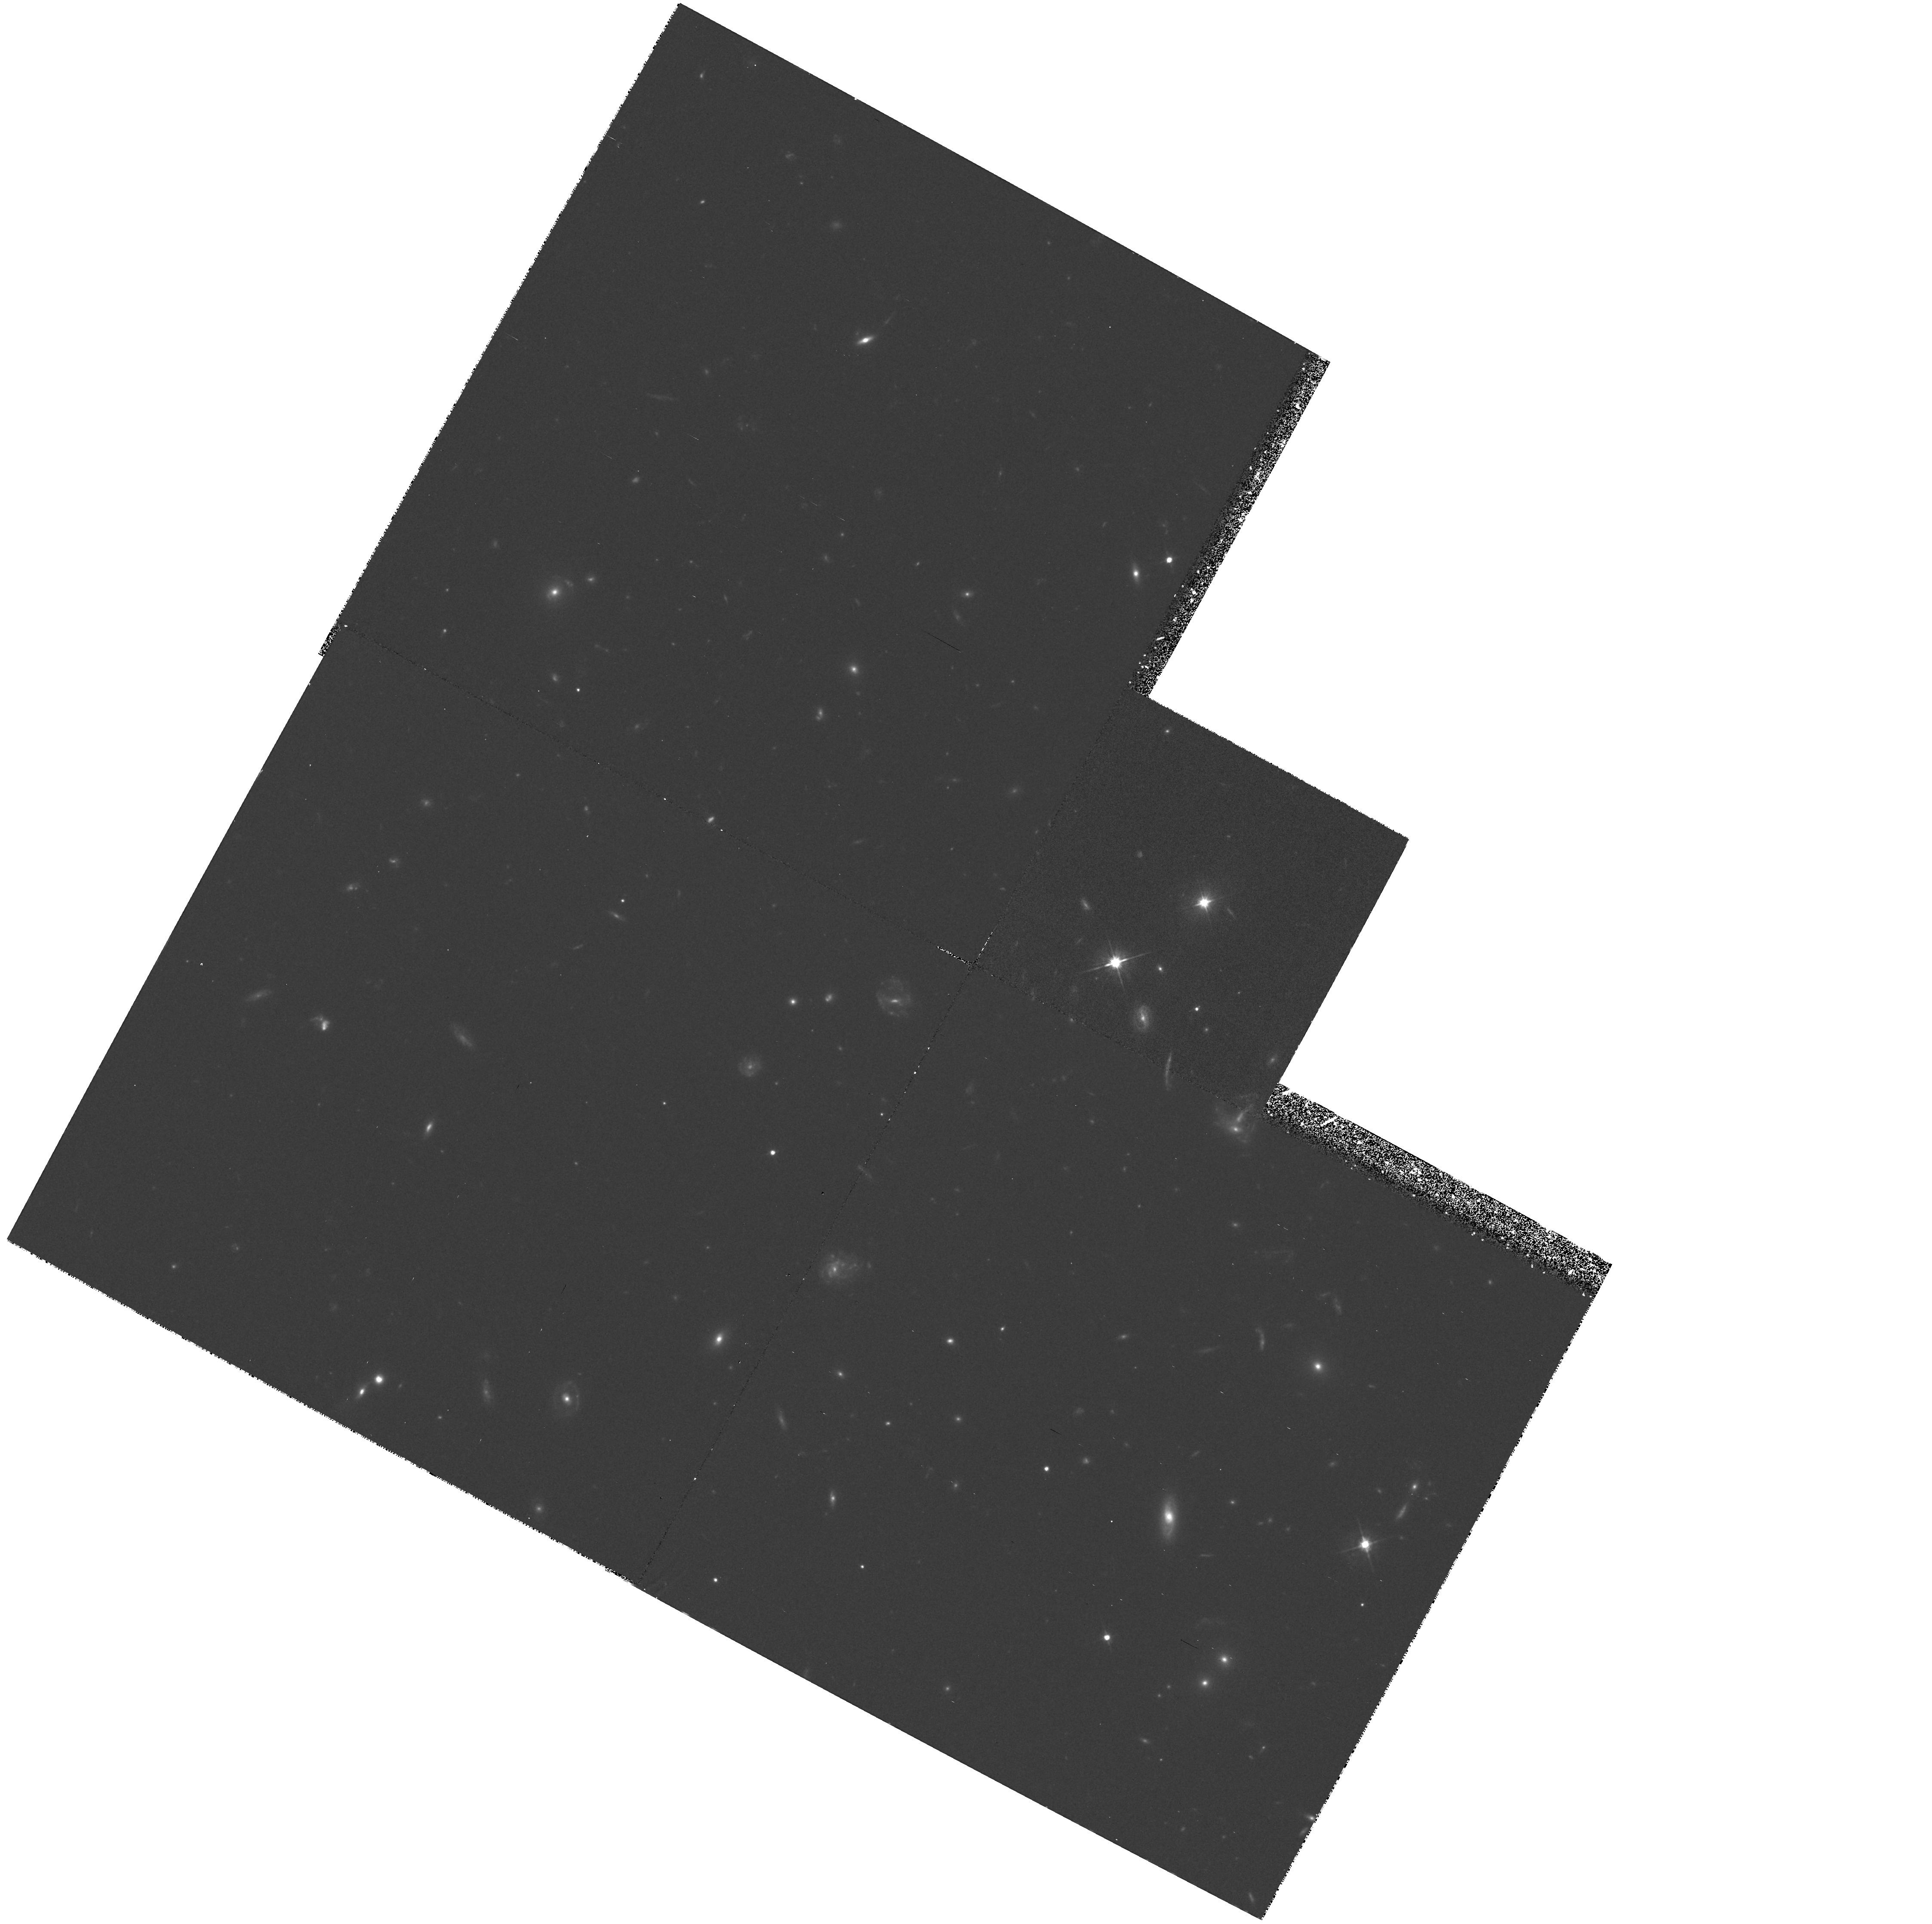
Target: 3C215
Instrument: WFPC2/PC
Filter: F555W
Exposure: 2.2 h
Observation ID: hst_5988_01_wfpc2_pc_f555w_u30h01

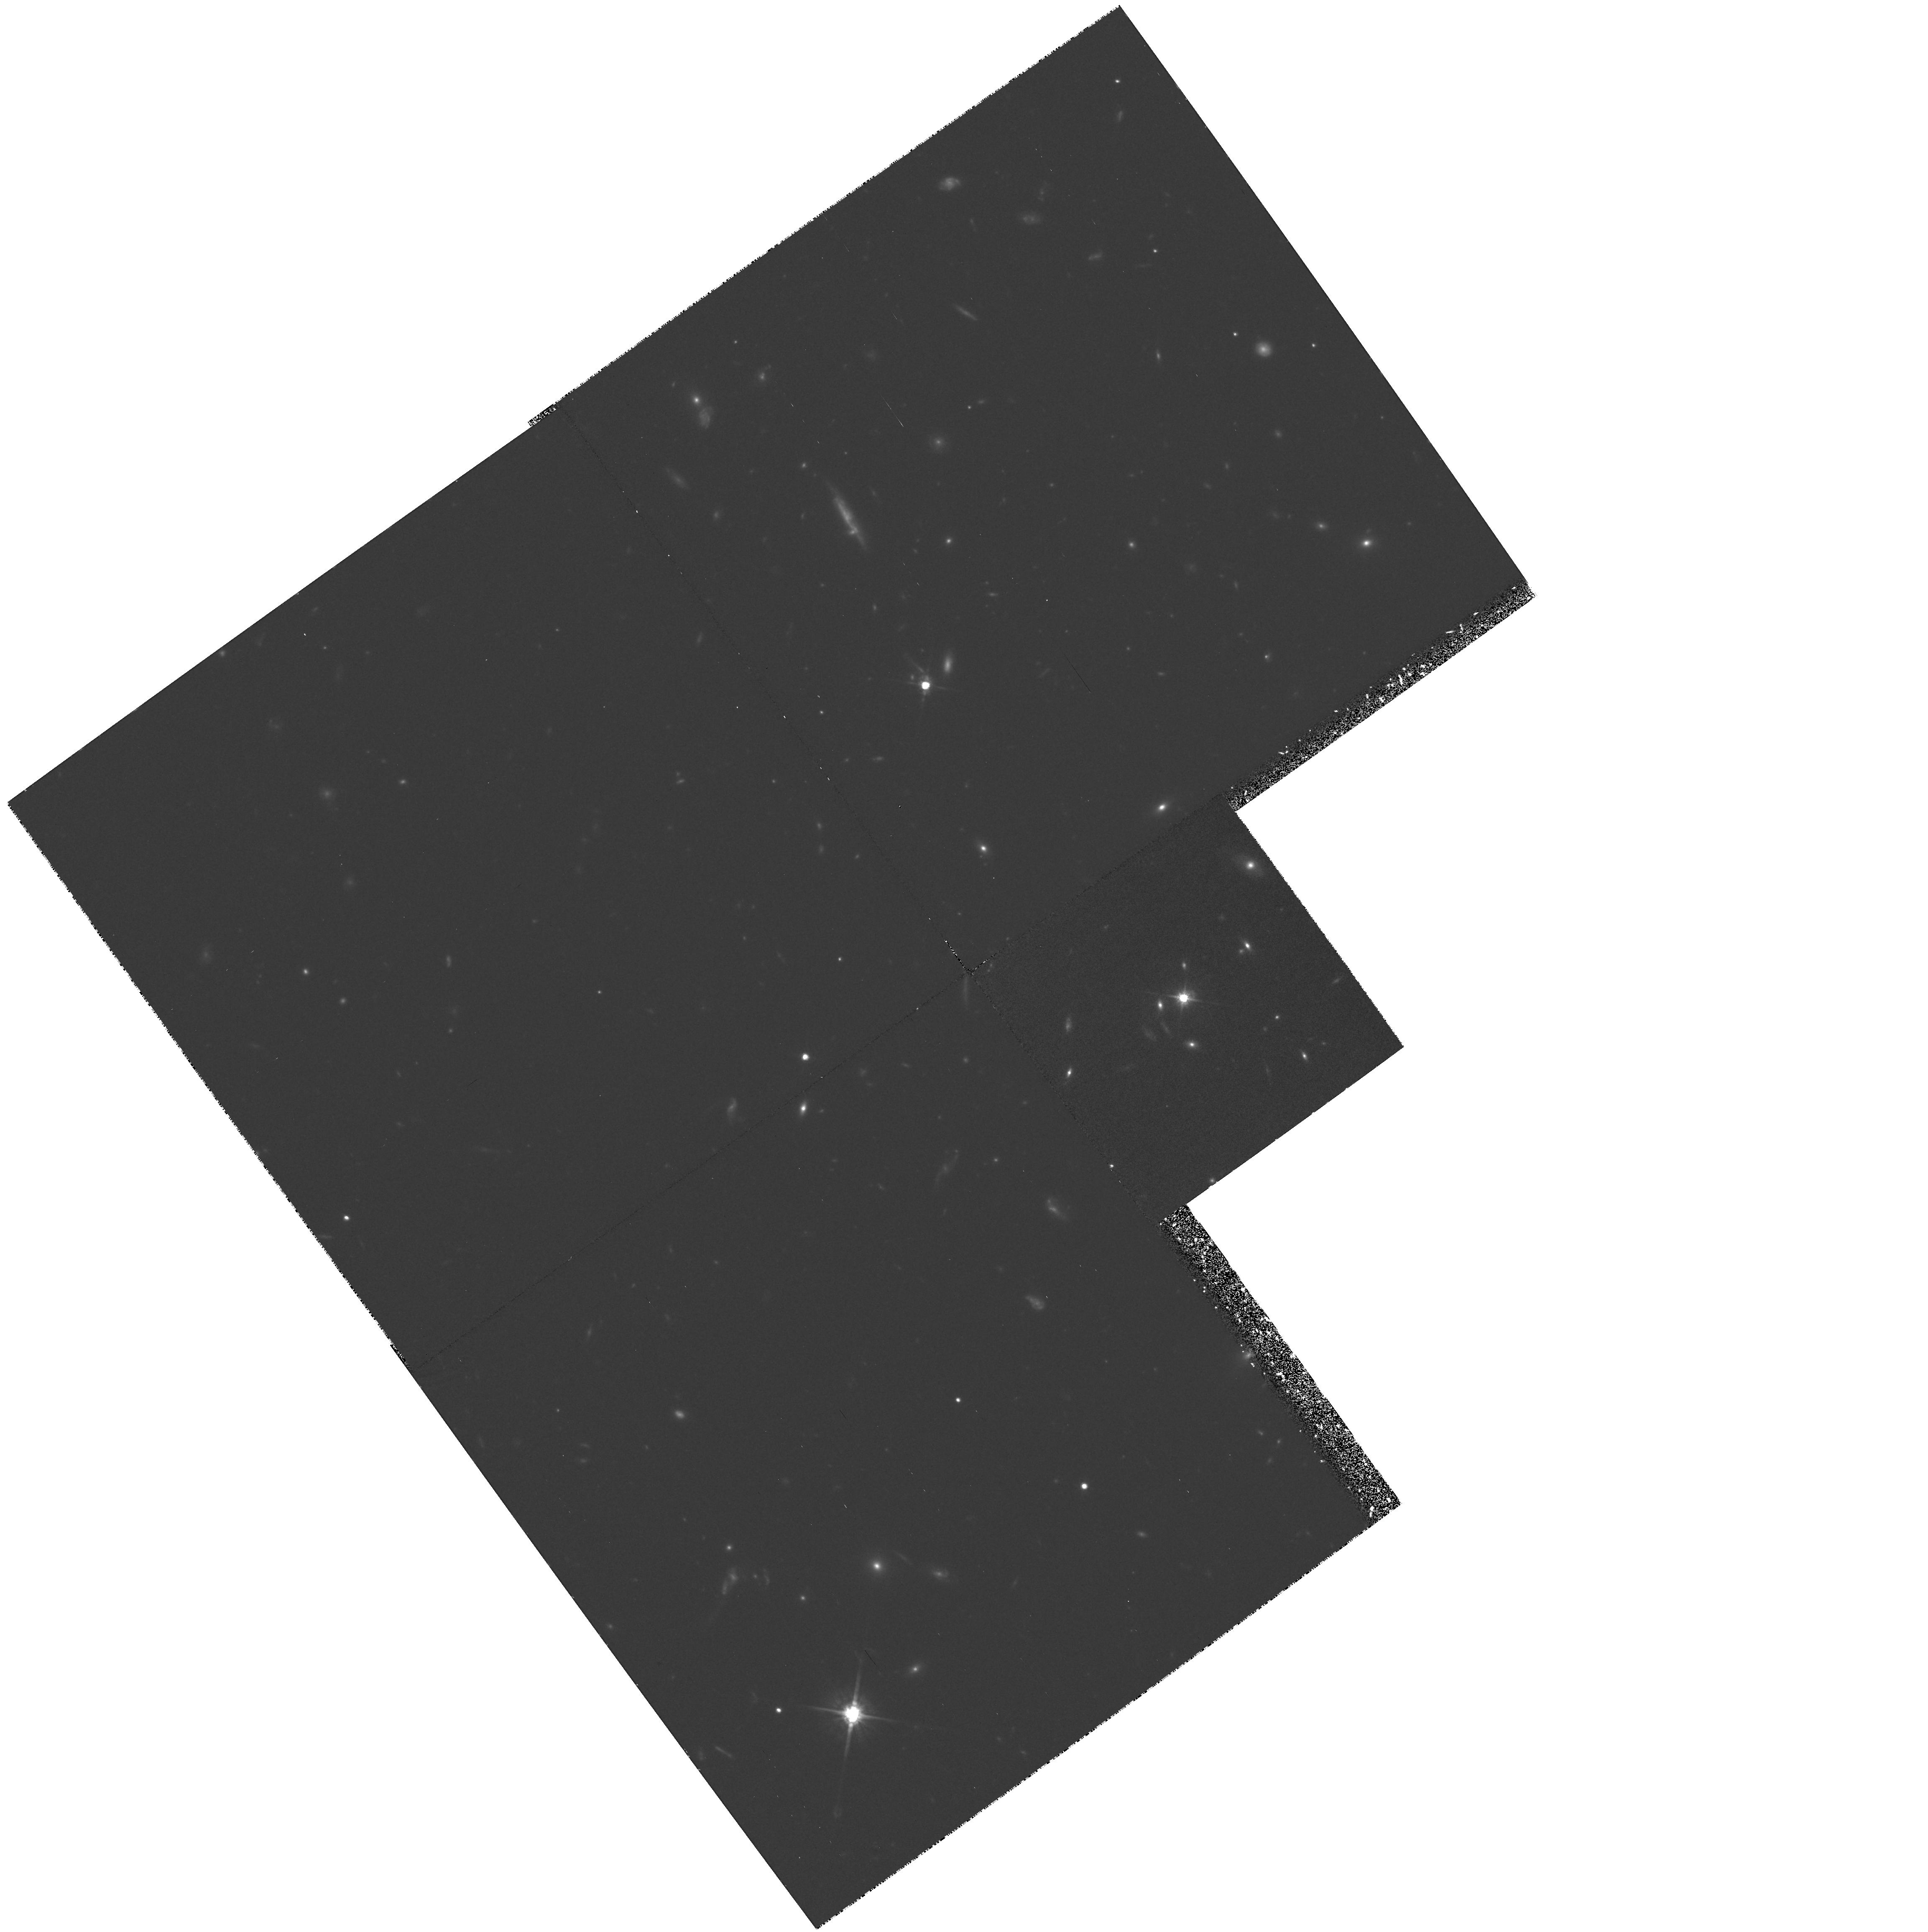
Target: 3C281
Instrument: WFPC2/PC
Filter: F814W
Exposure: 2.1 h
Observation ID: hst_5988_03_wfpc2_pc_f814w_u30h03

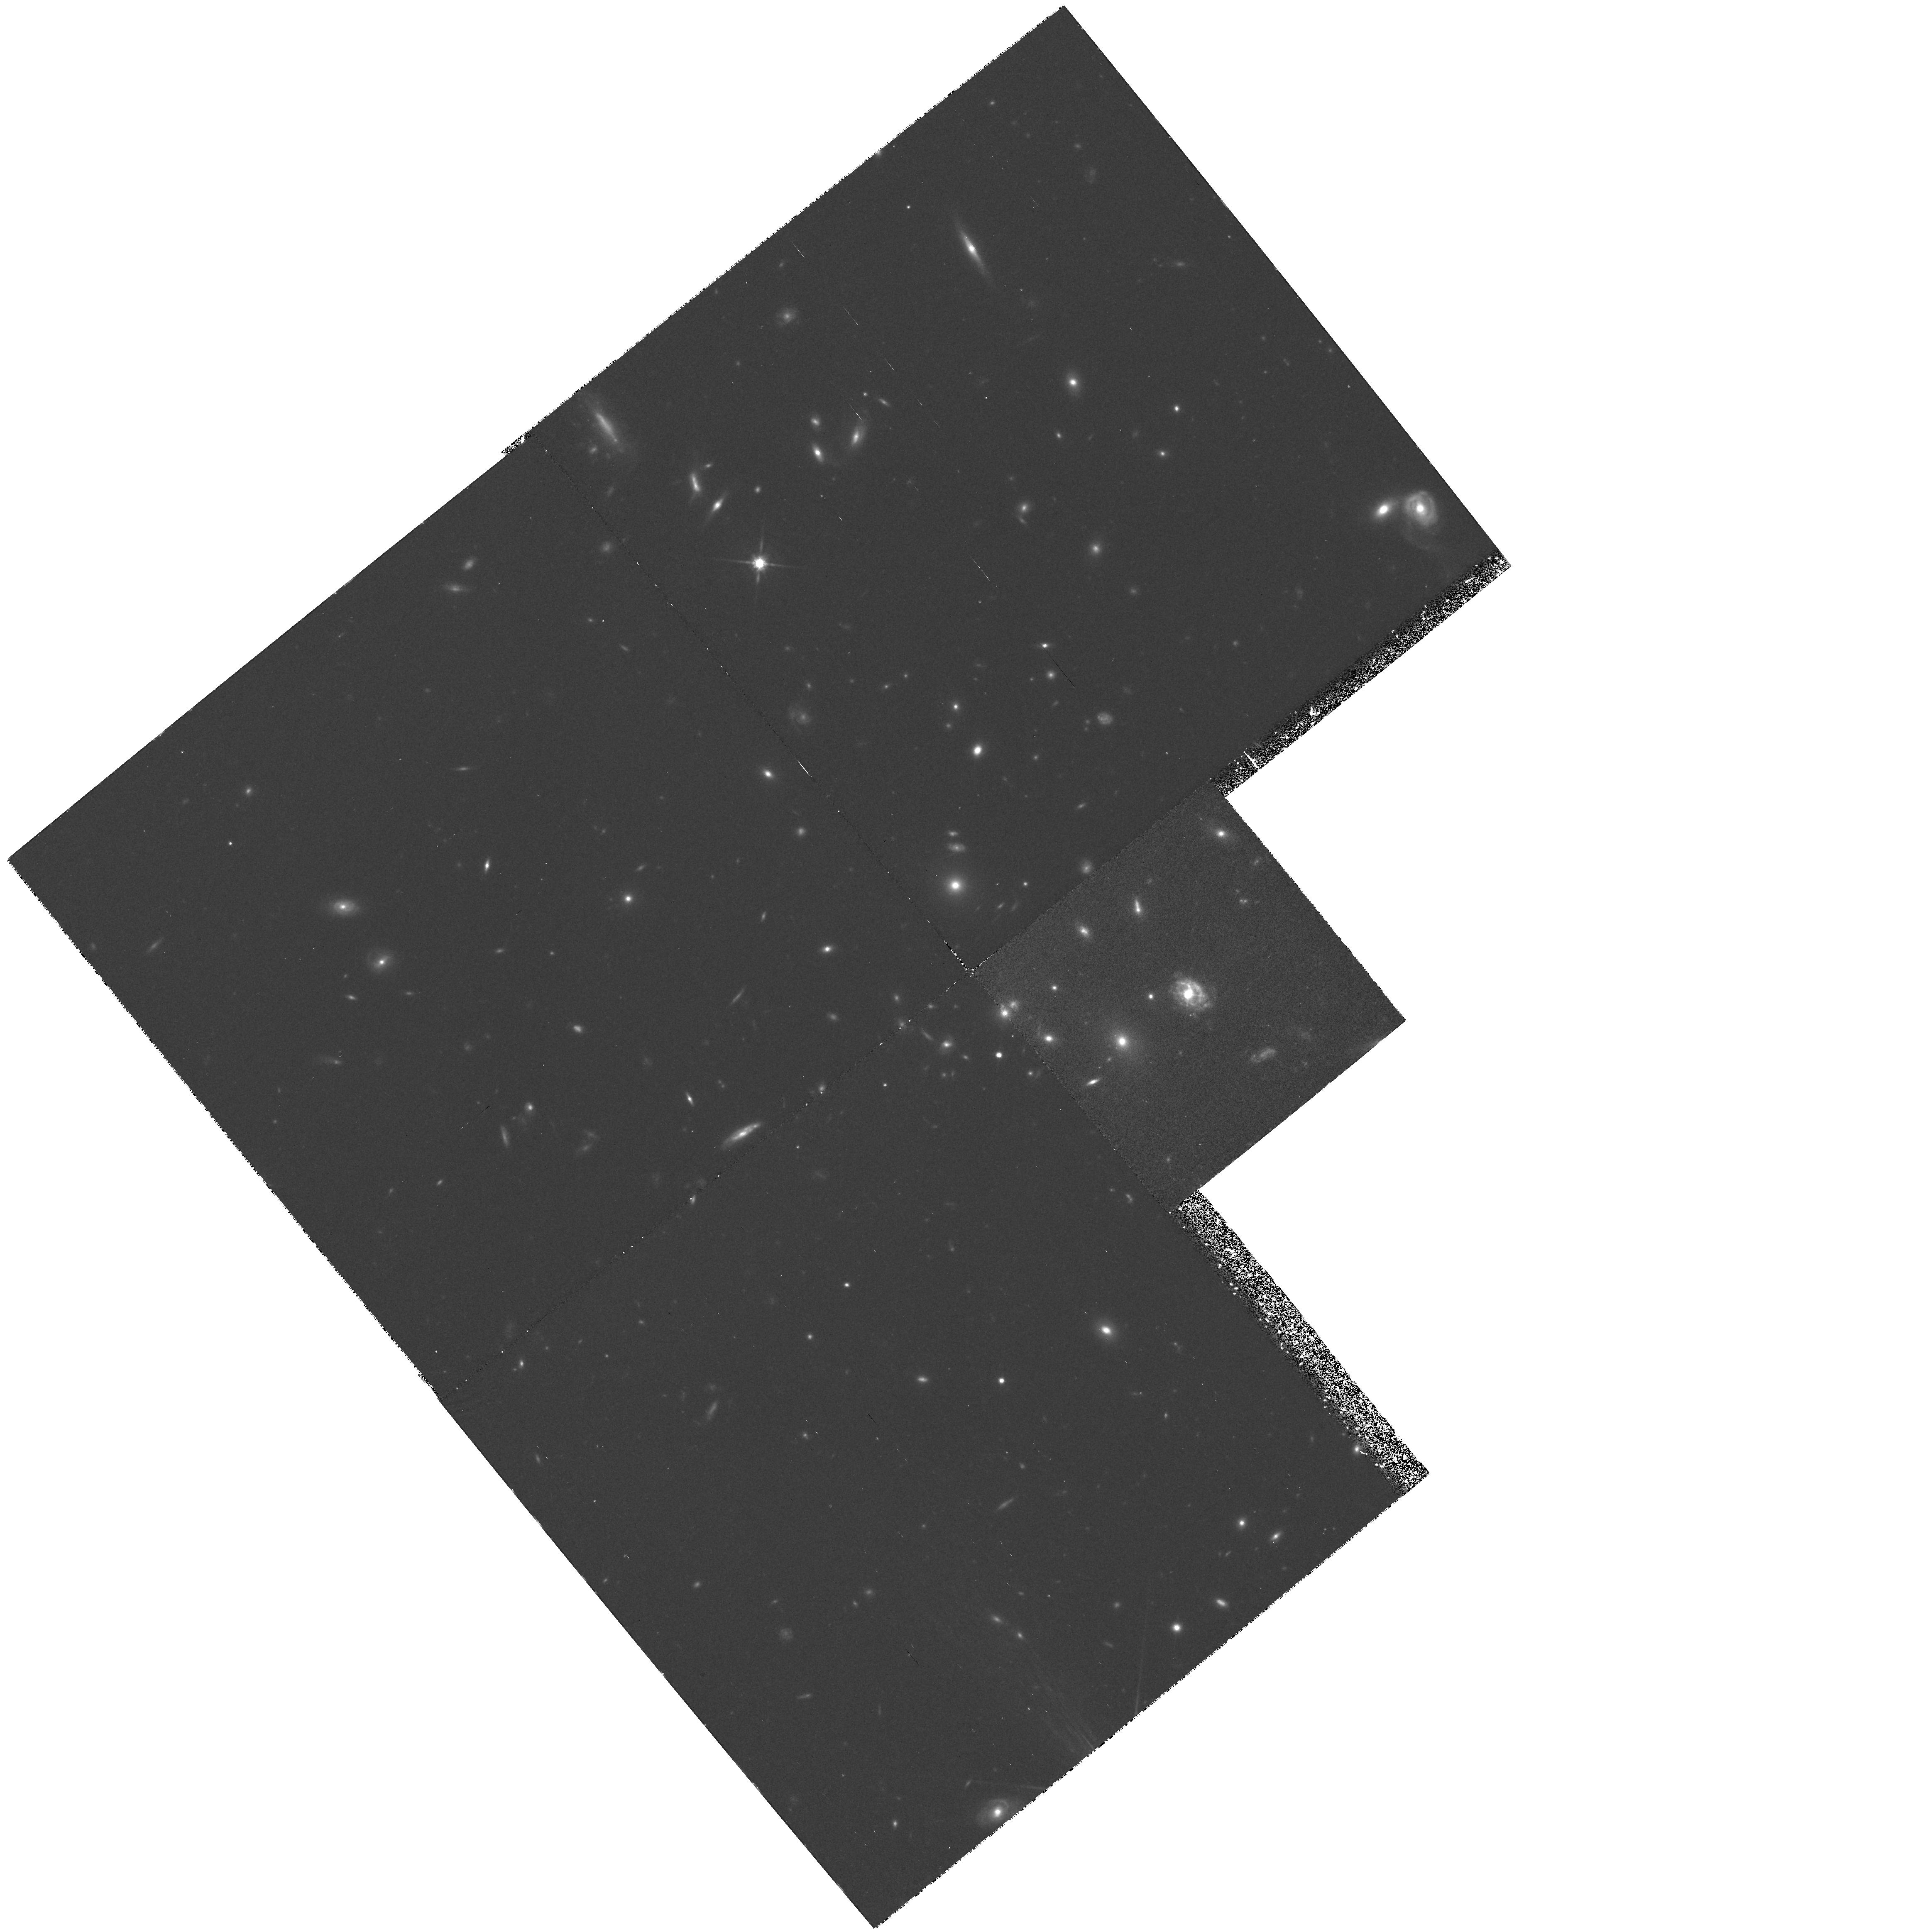
Target: 5C2.10
Instrument: WFPC2/PC
Filter: F814W
Exposure: 1.5 h
Observation ID: hst_5988_02_wfpc2_pc_f814w_u30h02

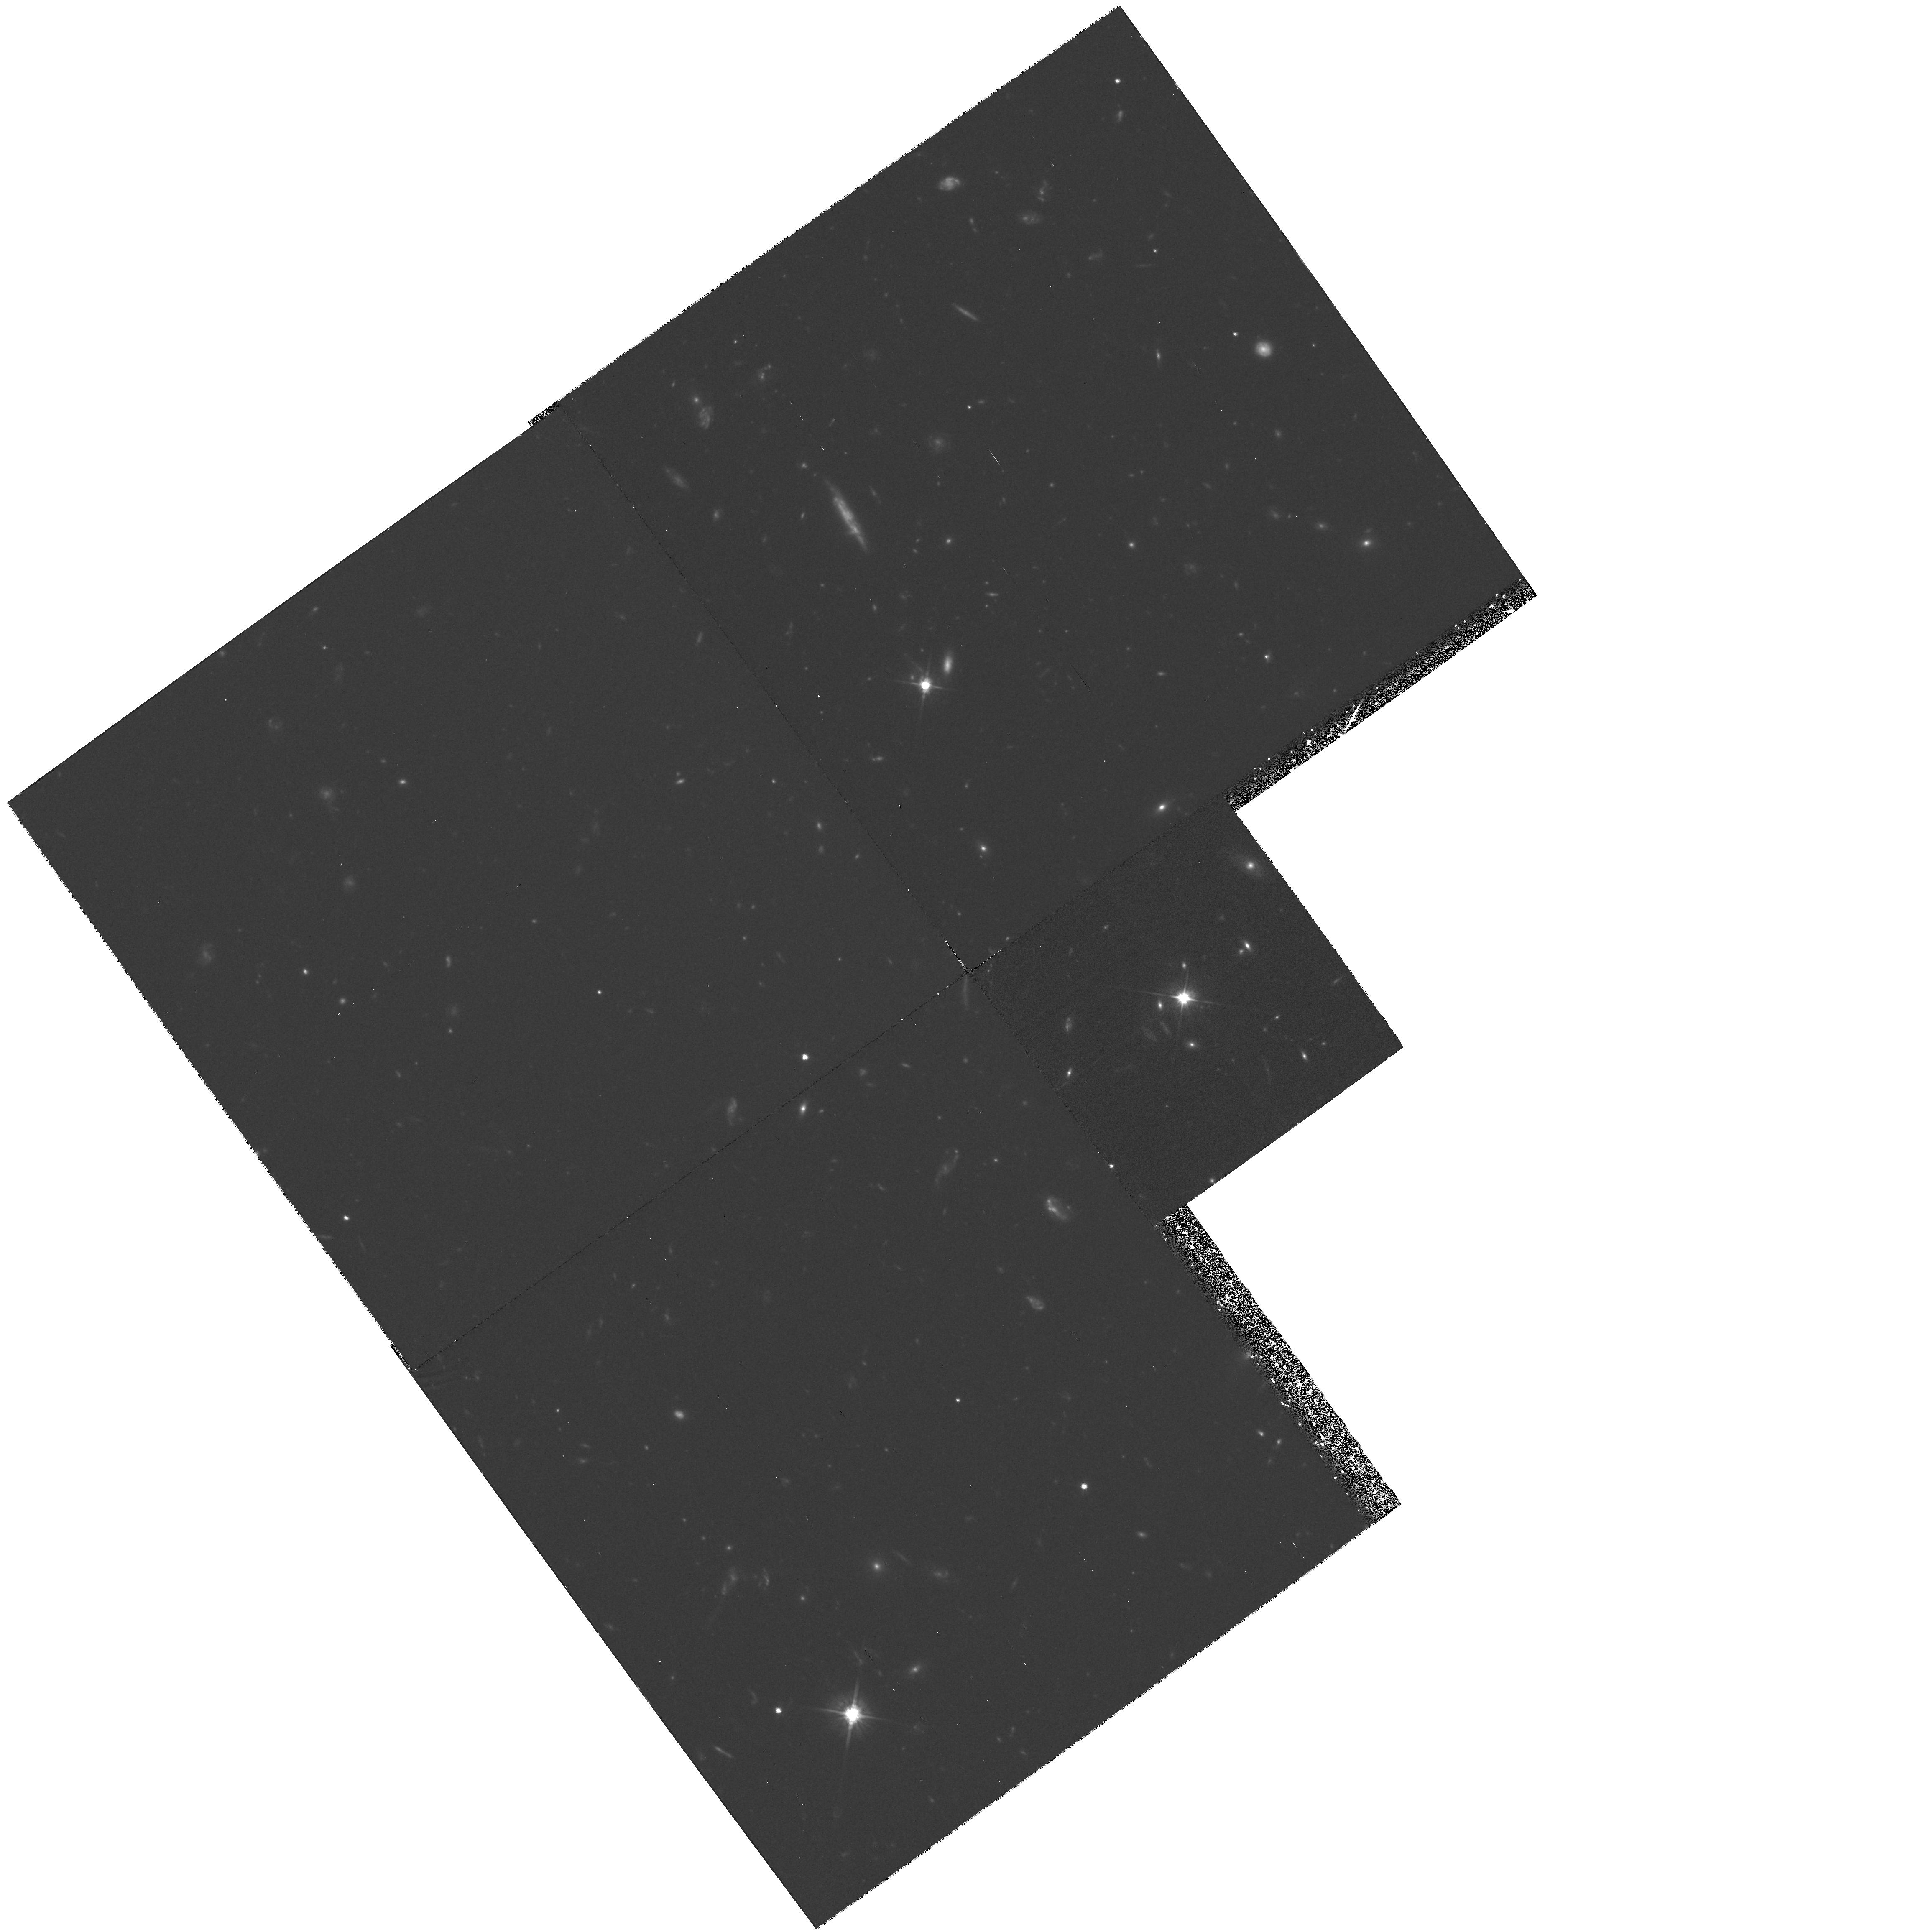
Target: 3C281
Instrument: WFPC2/PC
Filter: F606W
Exposure: 2.7 h
Observation ID: hst_5988_03_wfpc2_pc_f606w_u30h03

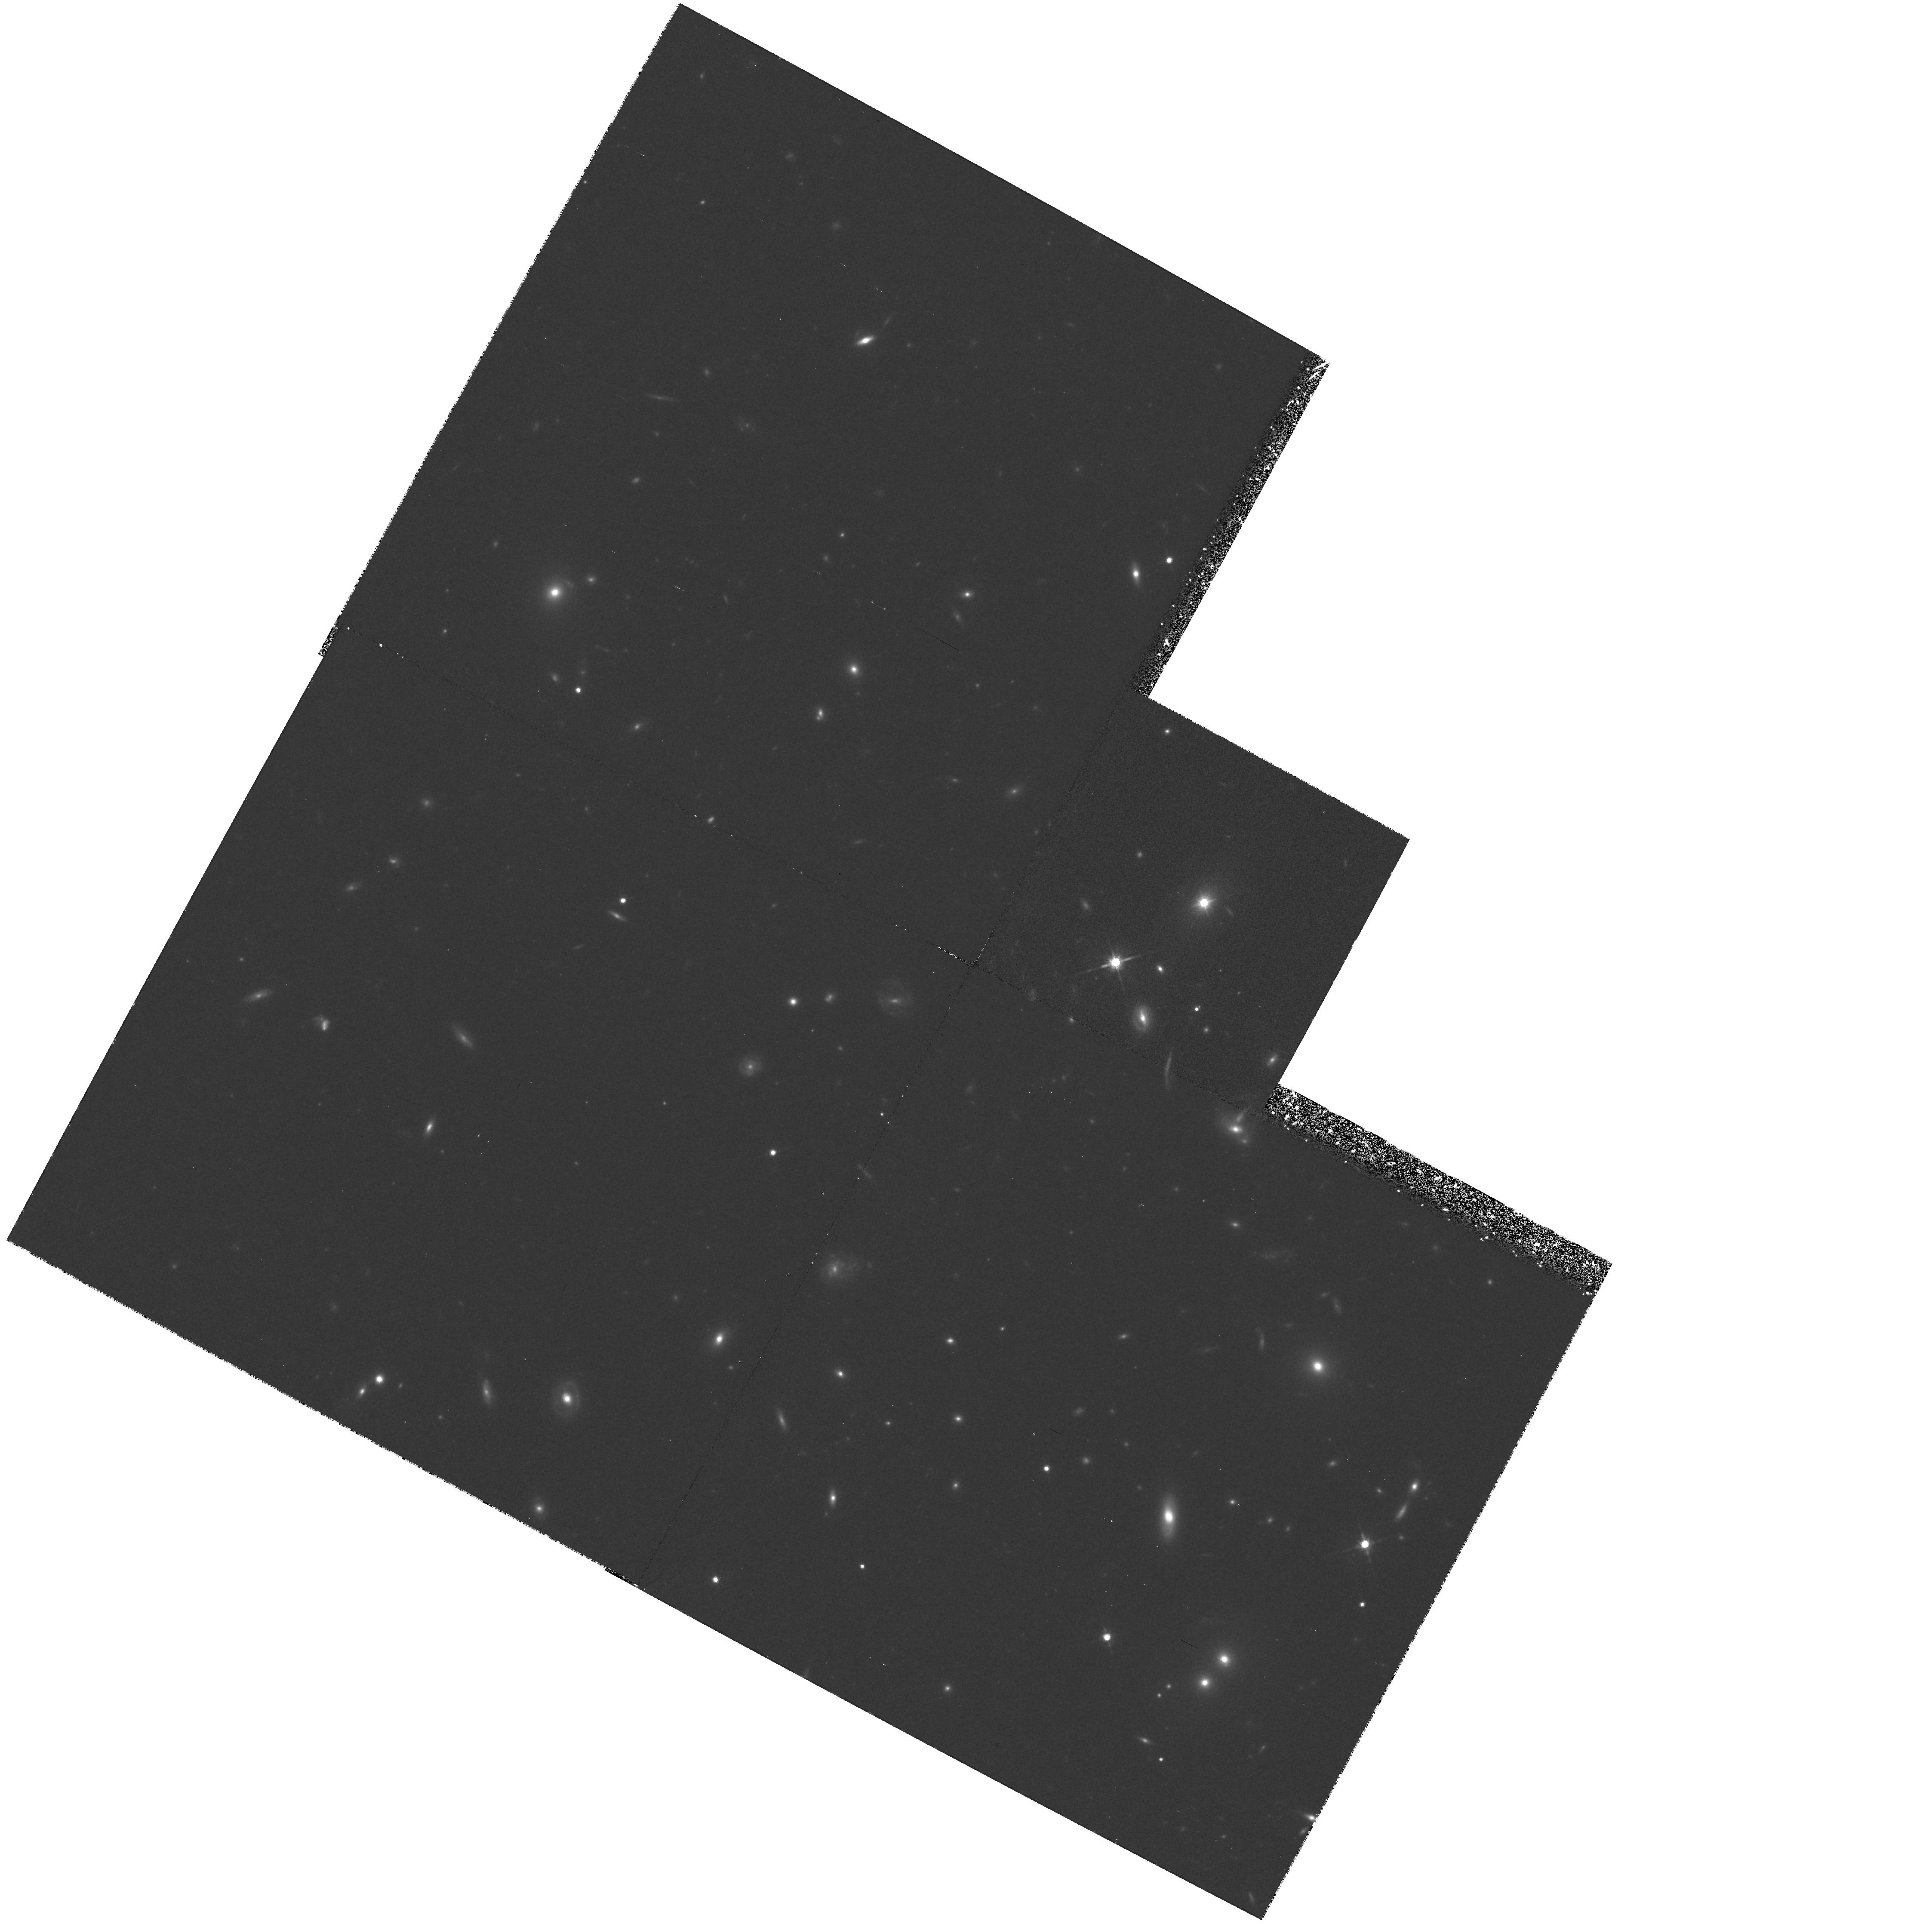
Target: 3C215
Instrument: WFPC2/PC
Filter: F814W
Exposure: 1.4 h
Observation ID: hst_5988_01_wfpc2_pc_f814w_u30h01

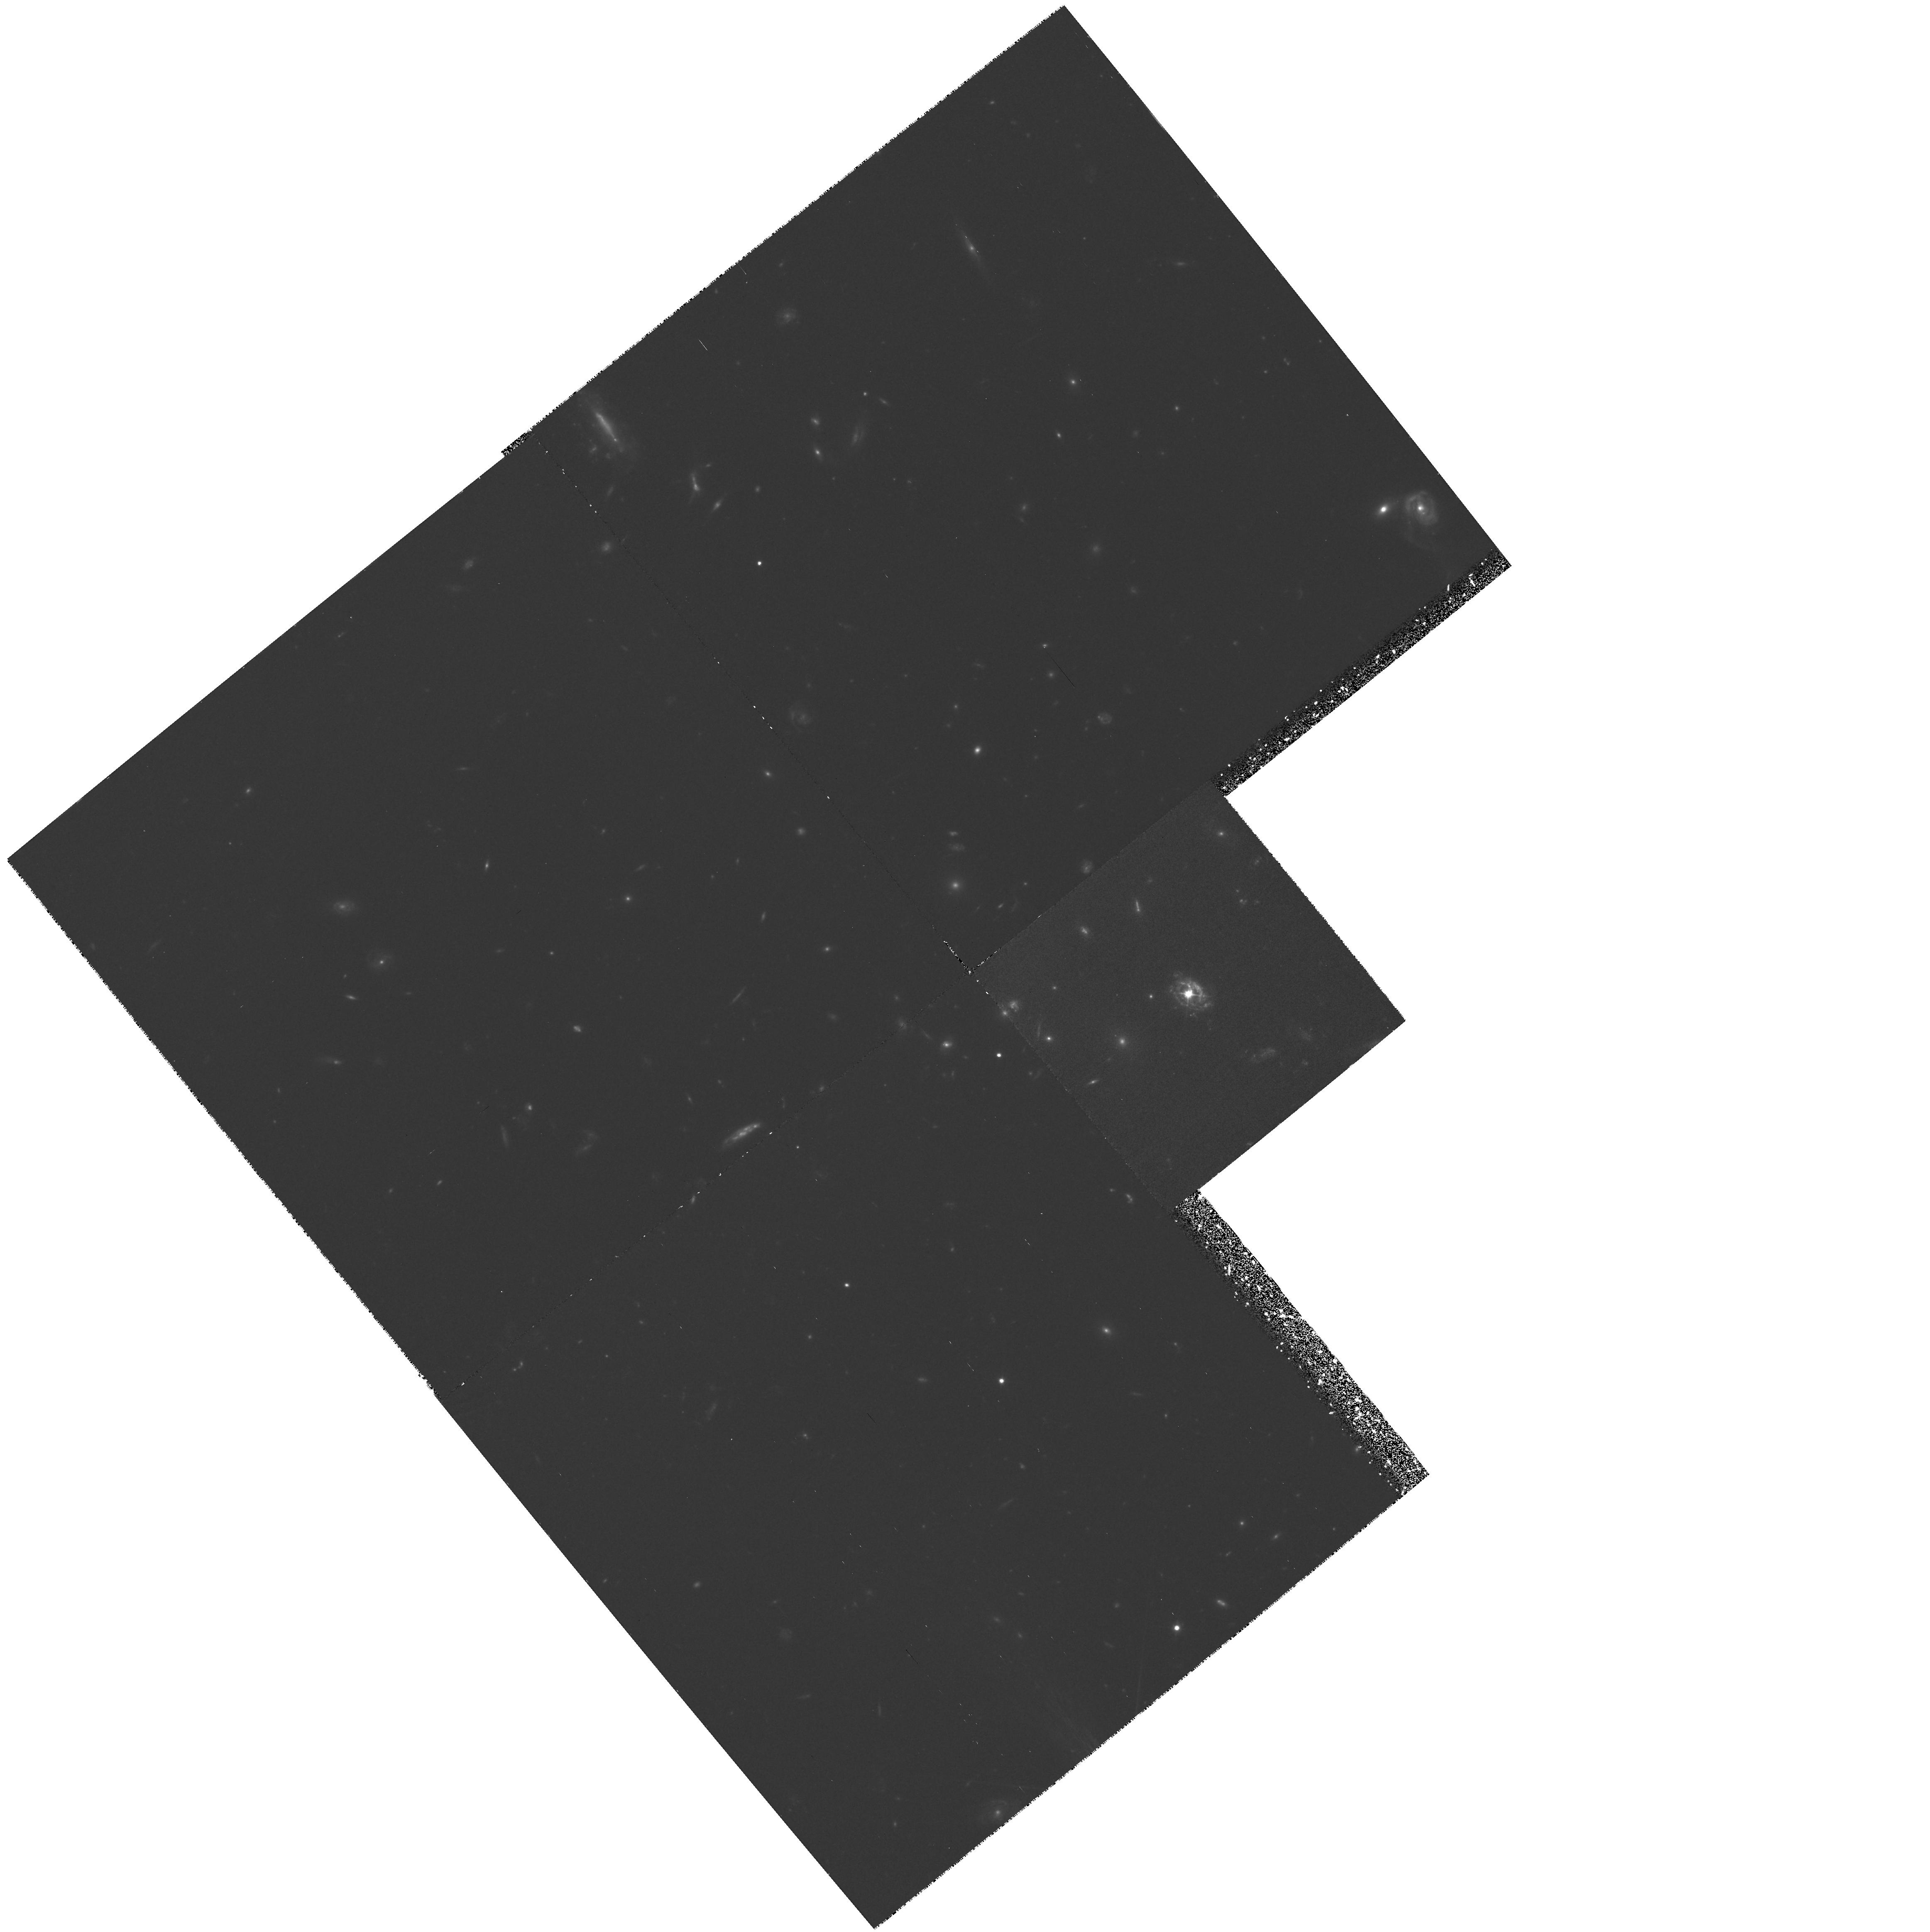
Target: 5C2.10
Instrument: WFPC2/PC
Filter: F555W
Exposure: 3 h
Observation ID: hst_5988_02_wfpc2_pc_f555w_u30h02

IMAGING OF QUASARS IN RICH CLUSTERS (PI: Ellingson, Erica)

We propose to obtain WFPC2 images in 2 colors of rich clusters of galaxies associated with quasars. Our extensive surveys of quasar environments suggest that quasars situated in rich clusters evolve 5--6 times more rapidly than those in poor environments. This evolution is mostly likely tied to the evolution of the clusters themselves. Hence, a cluster harboring a bright quasar at its center is likely to be in a relatively early stage of evolution. A detailed study of these clusters would provide important insights into the relationship between environment and quasar activity, and also the evolution of galaxy clusters and their member galaxies. HST images of these clusters, for which we already have extensive redshift data, will address 3 major scientific goals. First, we can study the morphologies of the cluster galaxies and compare their properties with other high redshift clusters. Ground-based data have indicated that these clusters have lower velocity dispersions, higher blue galaxy fractions, and higher merging fractions, and so may represent a unique population of dynamically young galaxy clusters. Second, we will investigate properties of the host galaxies and the local (<25 kpc) environment of the quasars to test scenarios for triggering AGN activity in these environments. This study may also allow us to investigate the origins of cD galaxies, as these are the most likely host galaxies for these quasars.